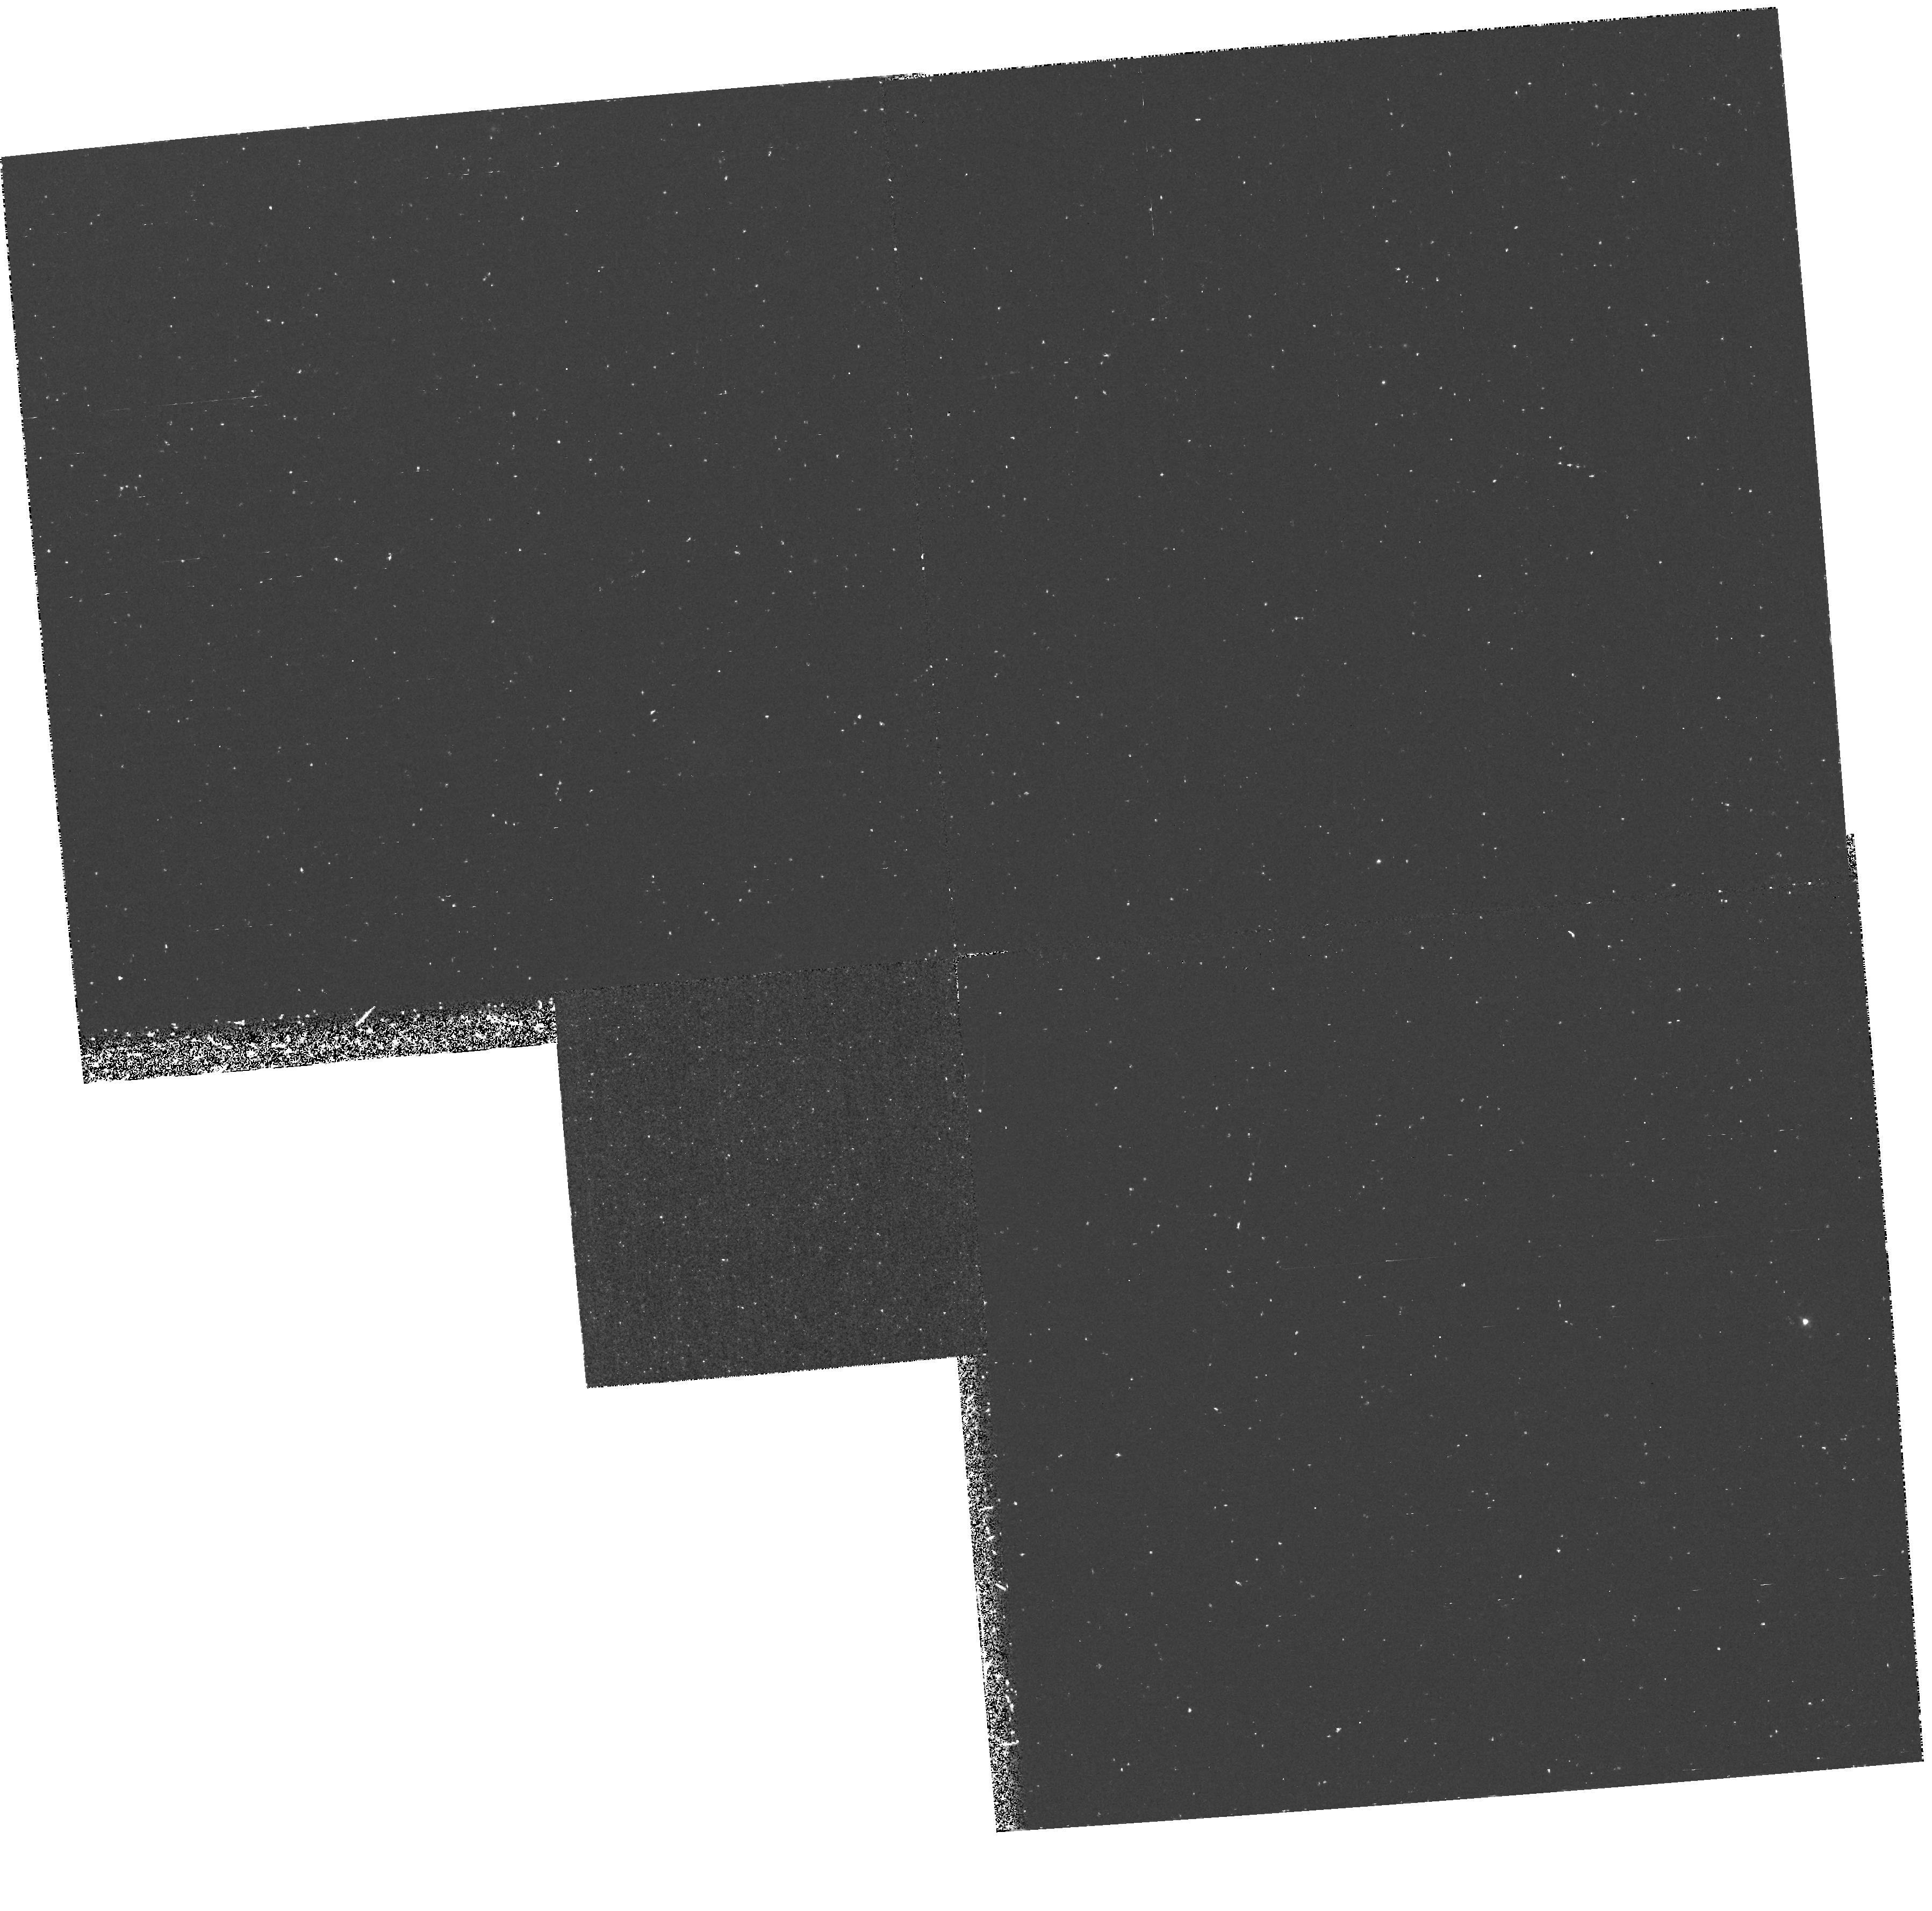
Target: NGC4382-PN1
Instrument: WFPC2/PC
Filter: F502N
Exposure: 1.4 h
Observation ID: hst_6123_01_wfpc2_pc_f502n_u2q401

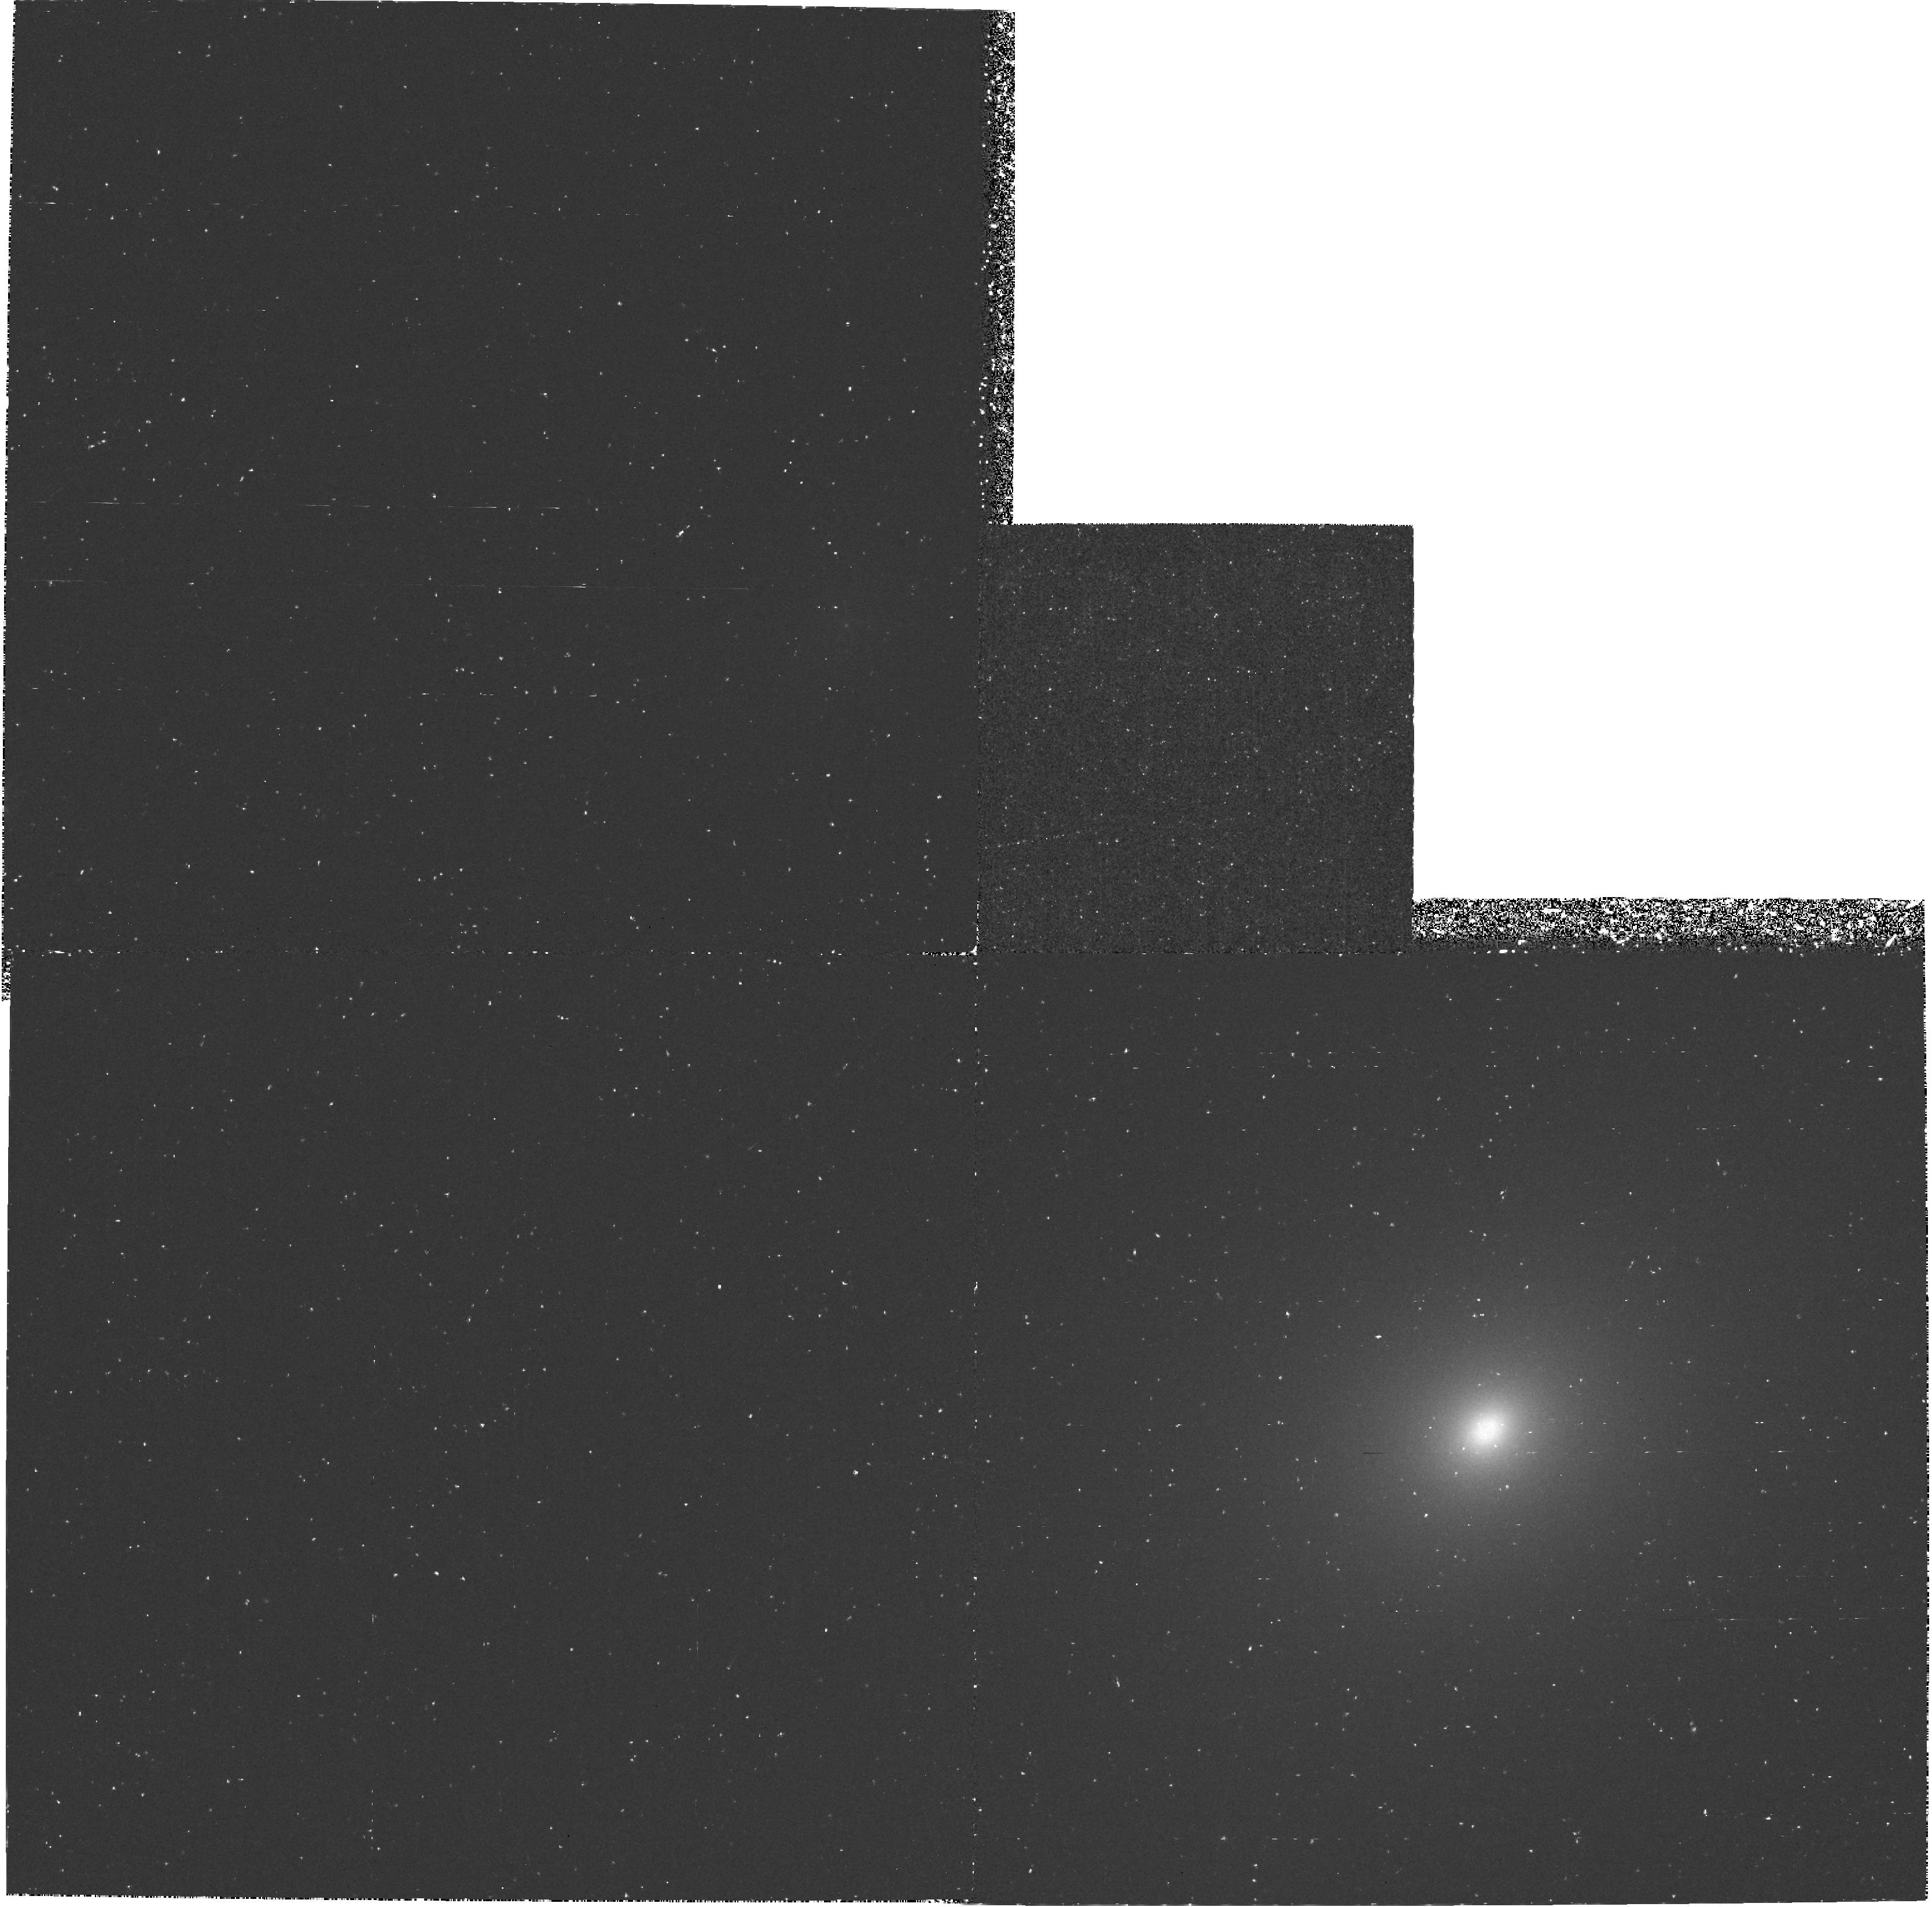
Target: NGC4406-PN1
Instrument: WFPC2/PC
Filter: F502N
Exposure: 1.4 h
Observation ID: hst_6123_03_wfpc2_pc_f502n_u2q403

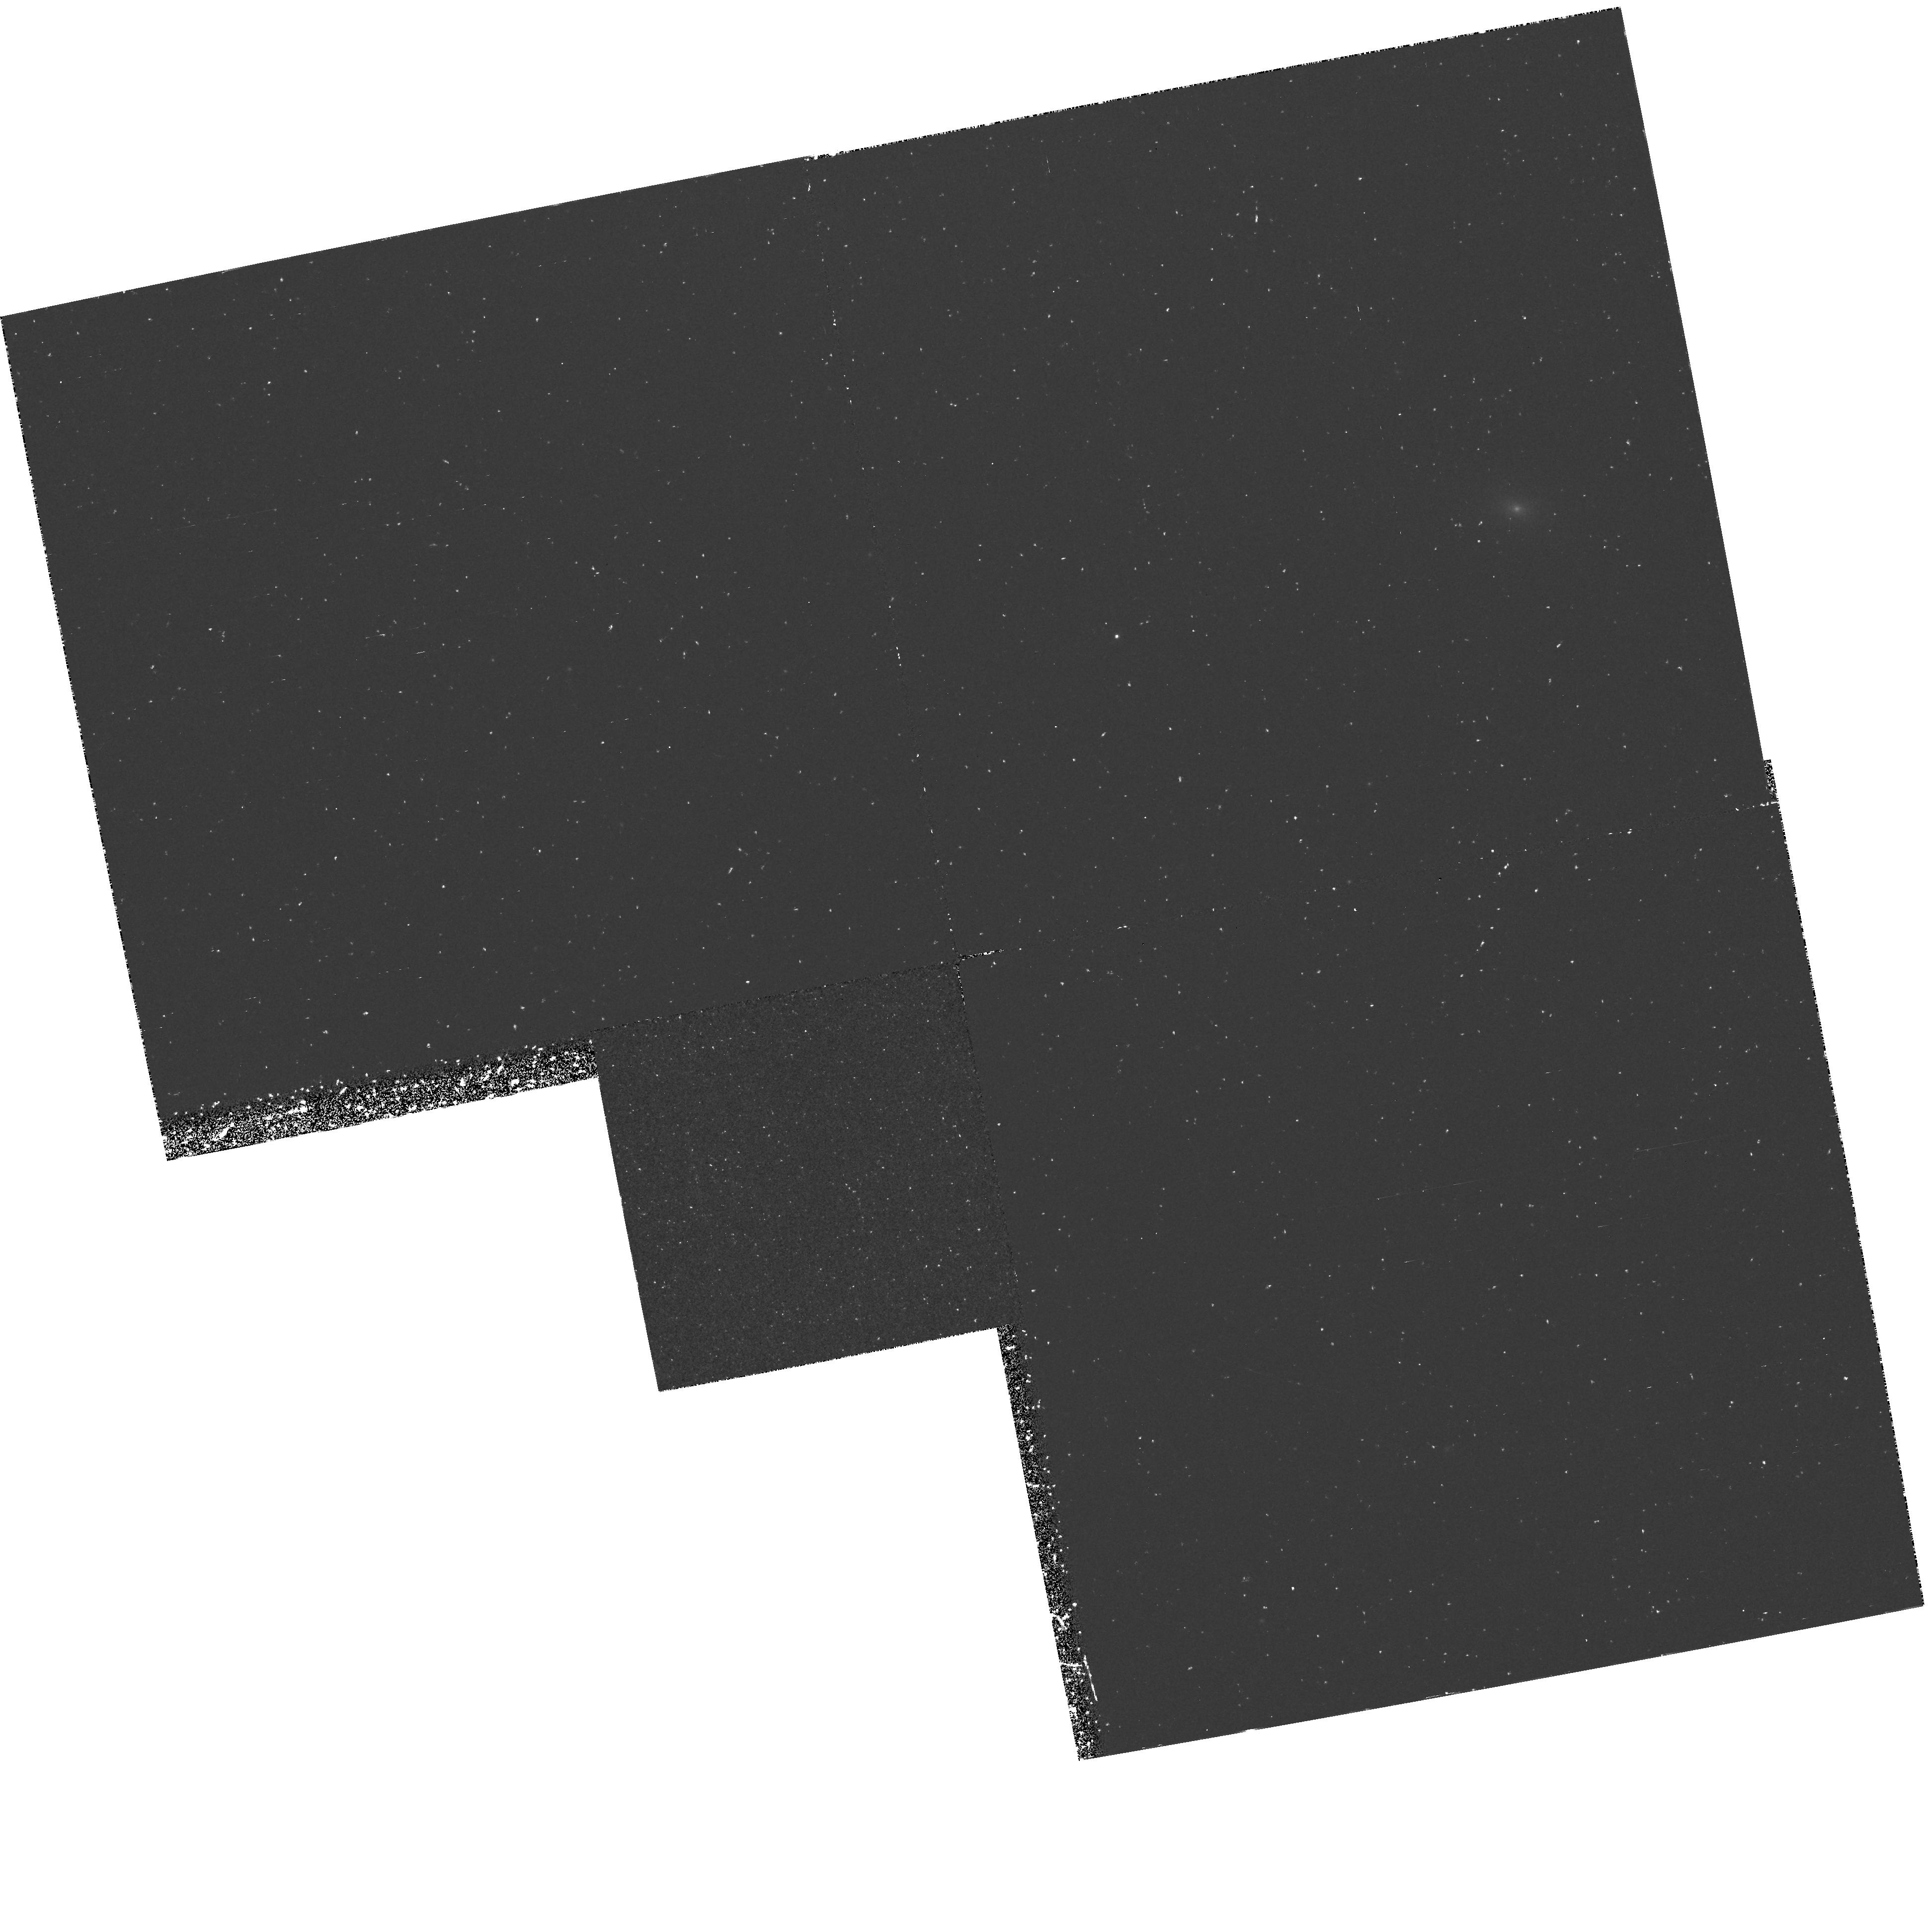
Target: NGC4486-PN1
Instrument: WFPC2/PC
Filter: F502N
Exposure: 1.4 h
Observation ID: hst_6123_02_wfpc2_pc_f502n_u2q402

RESOLVING THE LUMINOUS O III LAMBDA 5007 SOURCES IN THE EARLY-TYPES GALAXIES OF VIRGO (PI: Ciardullo, Robin)

Observations of over 3000 planetary nebulae in the Local Group, M81, NGC 5128, and galaxies in Leo I, Coma I, Triangulum, Fornax, and Virgo show that the O III Lambda 5007 planetary nebula luminosity function has an extremely sharp cutoff at bright magnitudes. However, O III surveys of Virgo Cluster ellipticals have turned up 9 objects that are significantly brighter than this cutoff. While about half of these objects might be explained by the superposition of two, separate bright sources (optical doubling), the three most luminous objects are ~ 1 mag brighter than any planetary nebula discovered anywhere. We propose to image these over- luminous objects with the F502N filter and the Planetary Camera of the Hubble Space Telescope. If HST resolves these objects into H II regions, then we will have direct evidence of star formation in the early-type galaxies of Virgo. If HST does not resolve the sources, then we will be forced to conclude that either a young stellar population exists in the Virgo ellipticals, or that there exists, in addition to classical PN, a completely different population of O III Lambda 5007 sources.